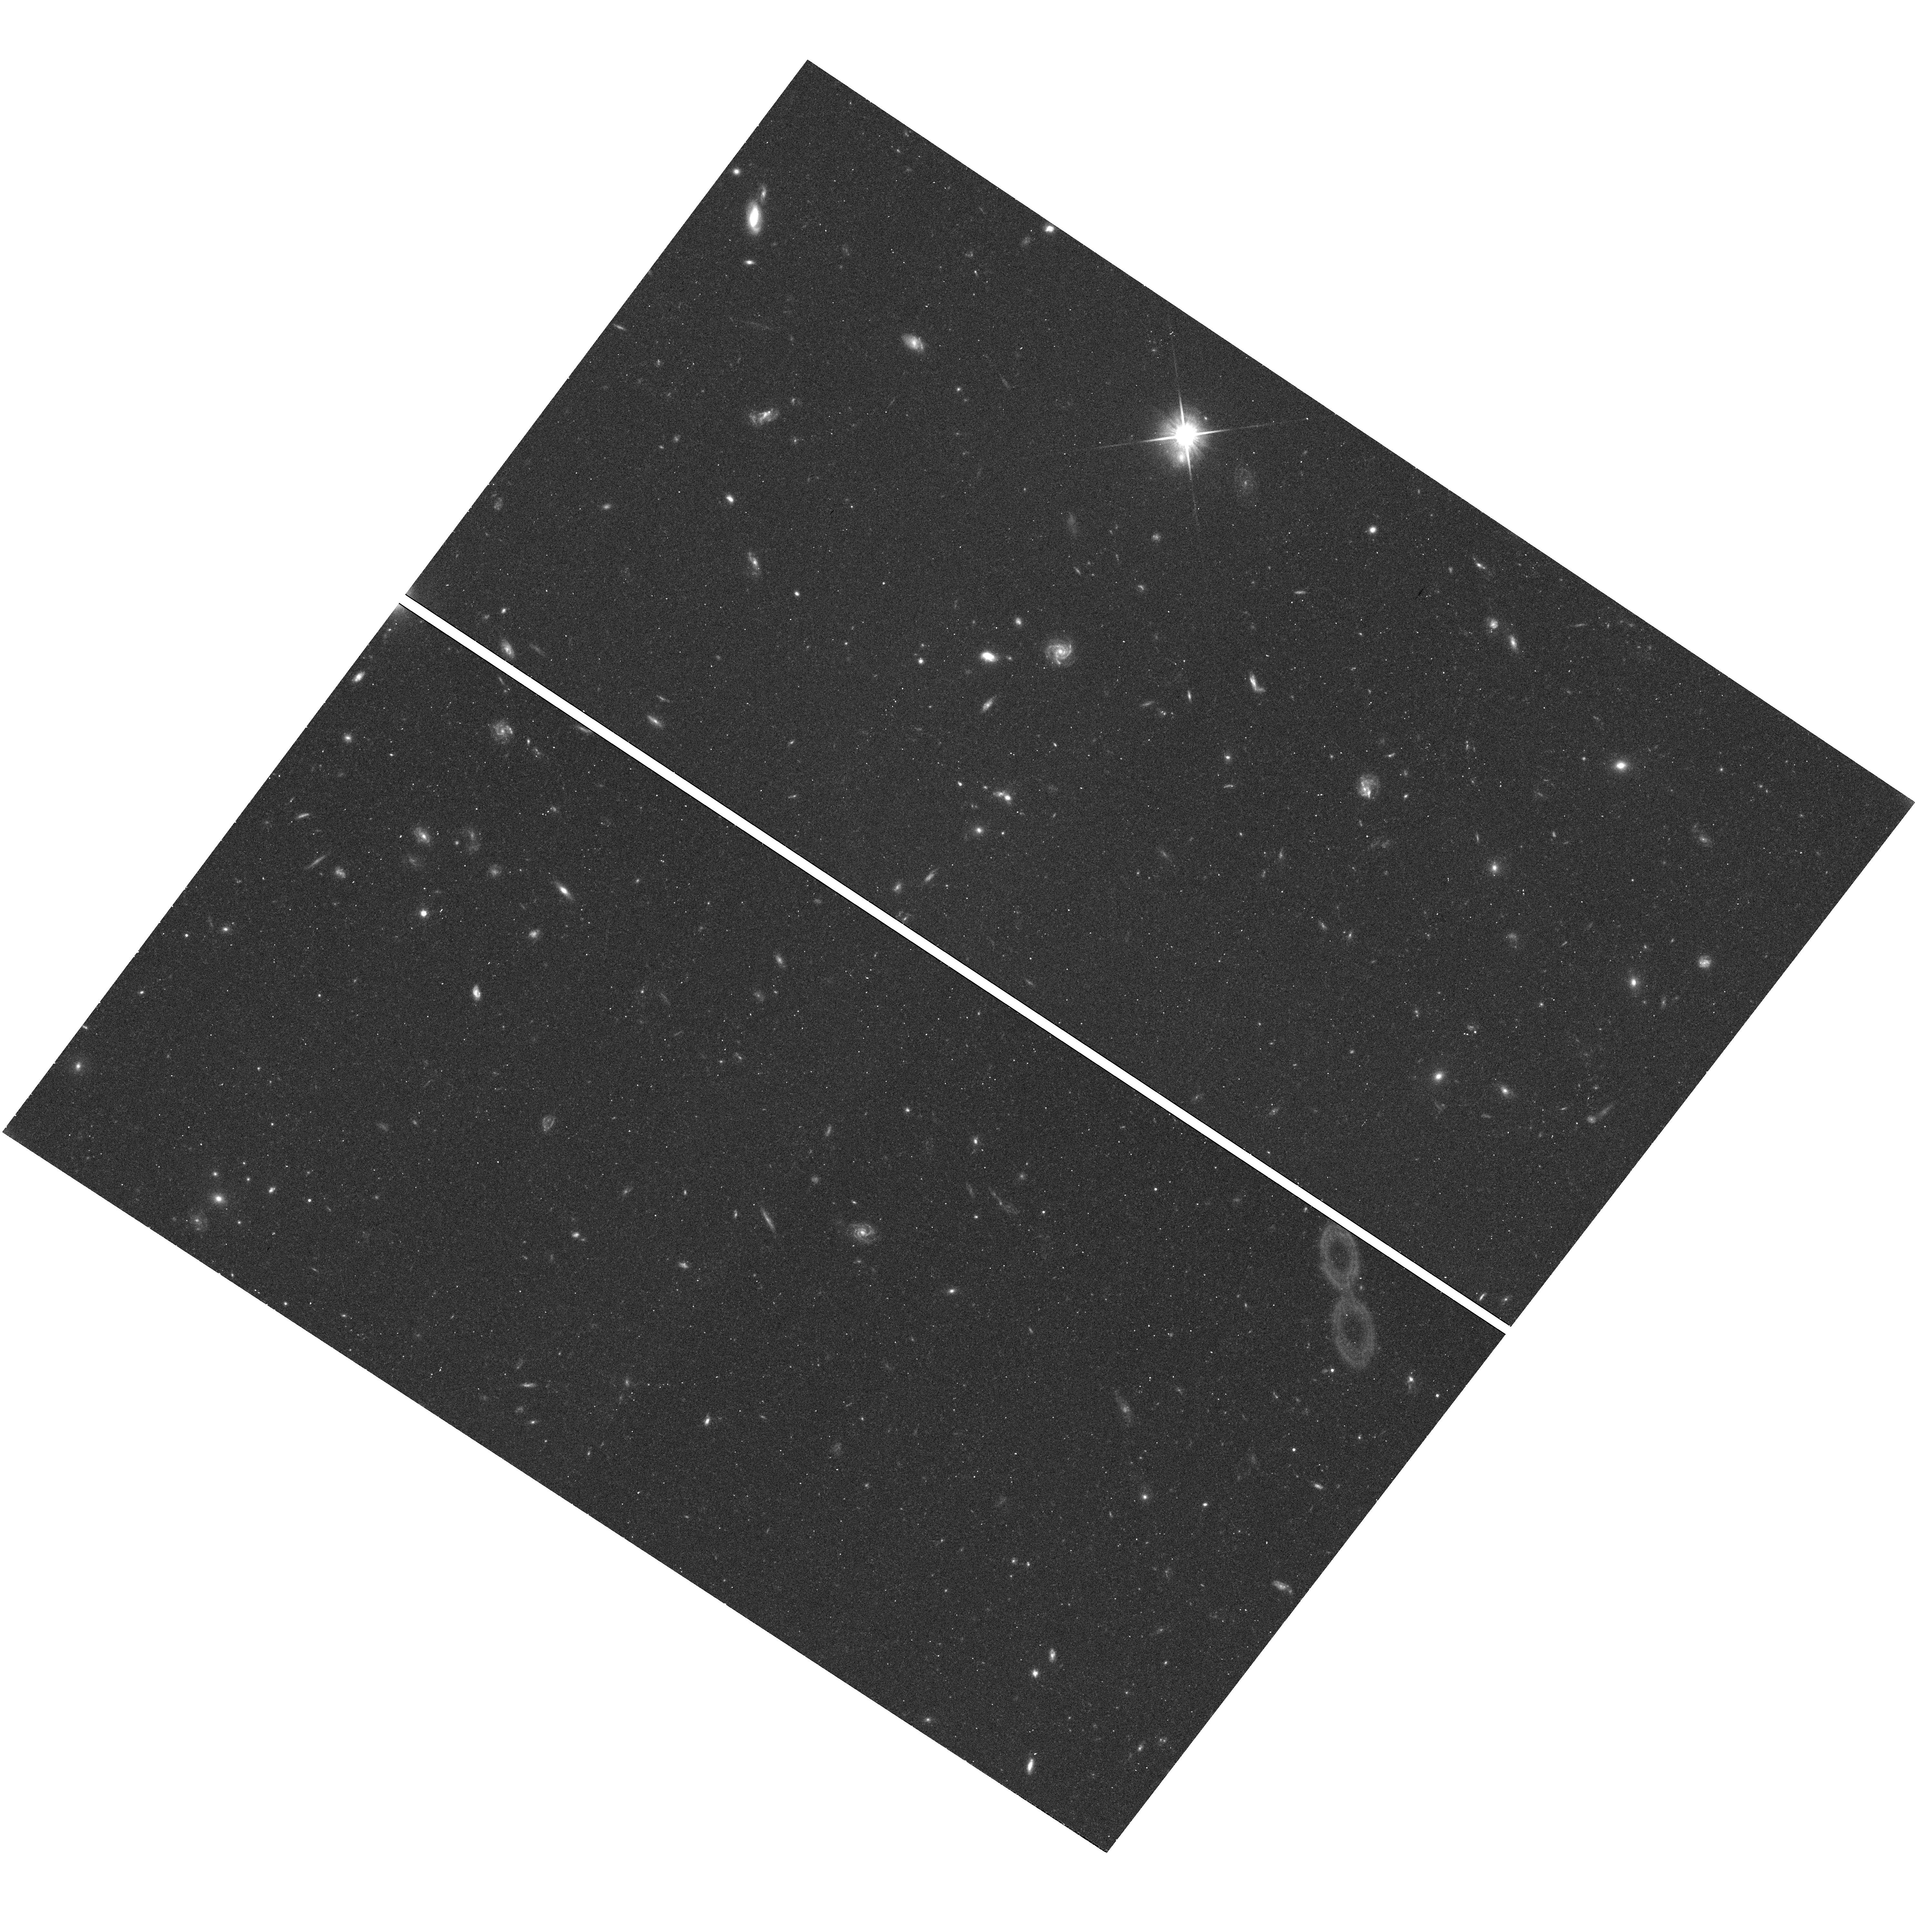
Target: TON580. Instrument: WFC3/UVIS. Filter: F600LP. Exposure: 22 min. Observation ID: hst_11519_01_wfc3_uvis_f600lp_ib4l01

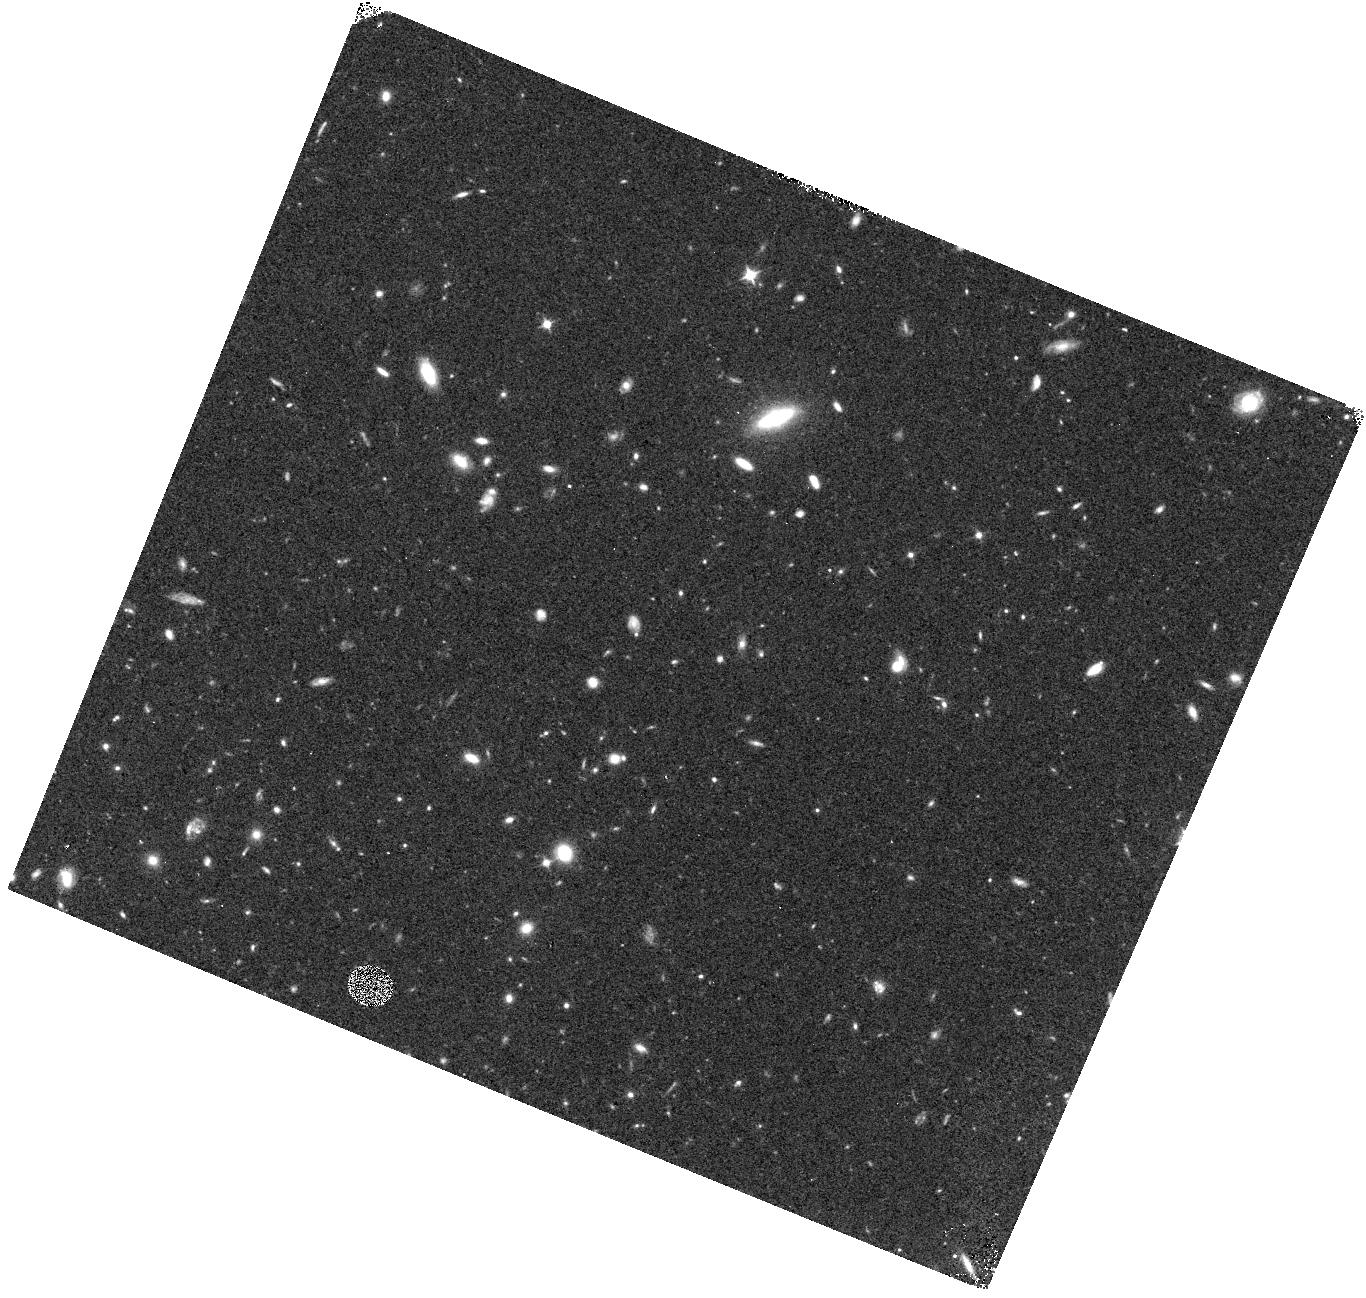
Target: PG1115+407. Instrument: WFC3/IR. Filter: F098M. Exposure: 37 min. Observation ID: hst_11519_02_wfc3_ir_f098m_ib4l02

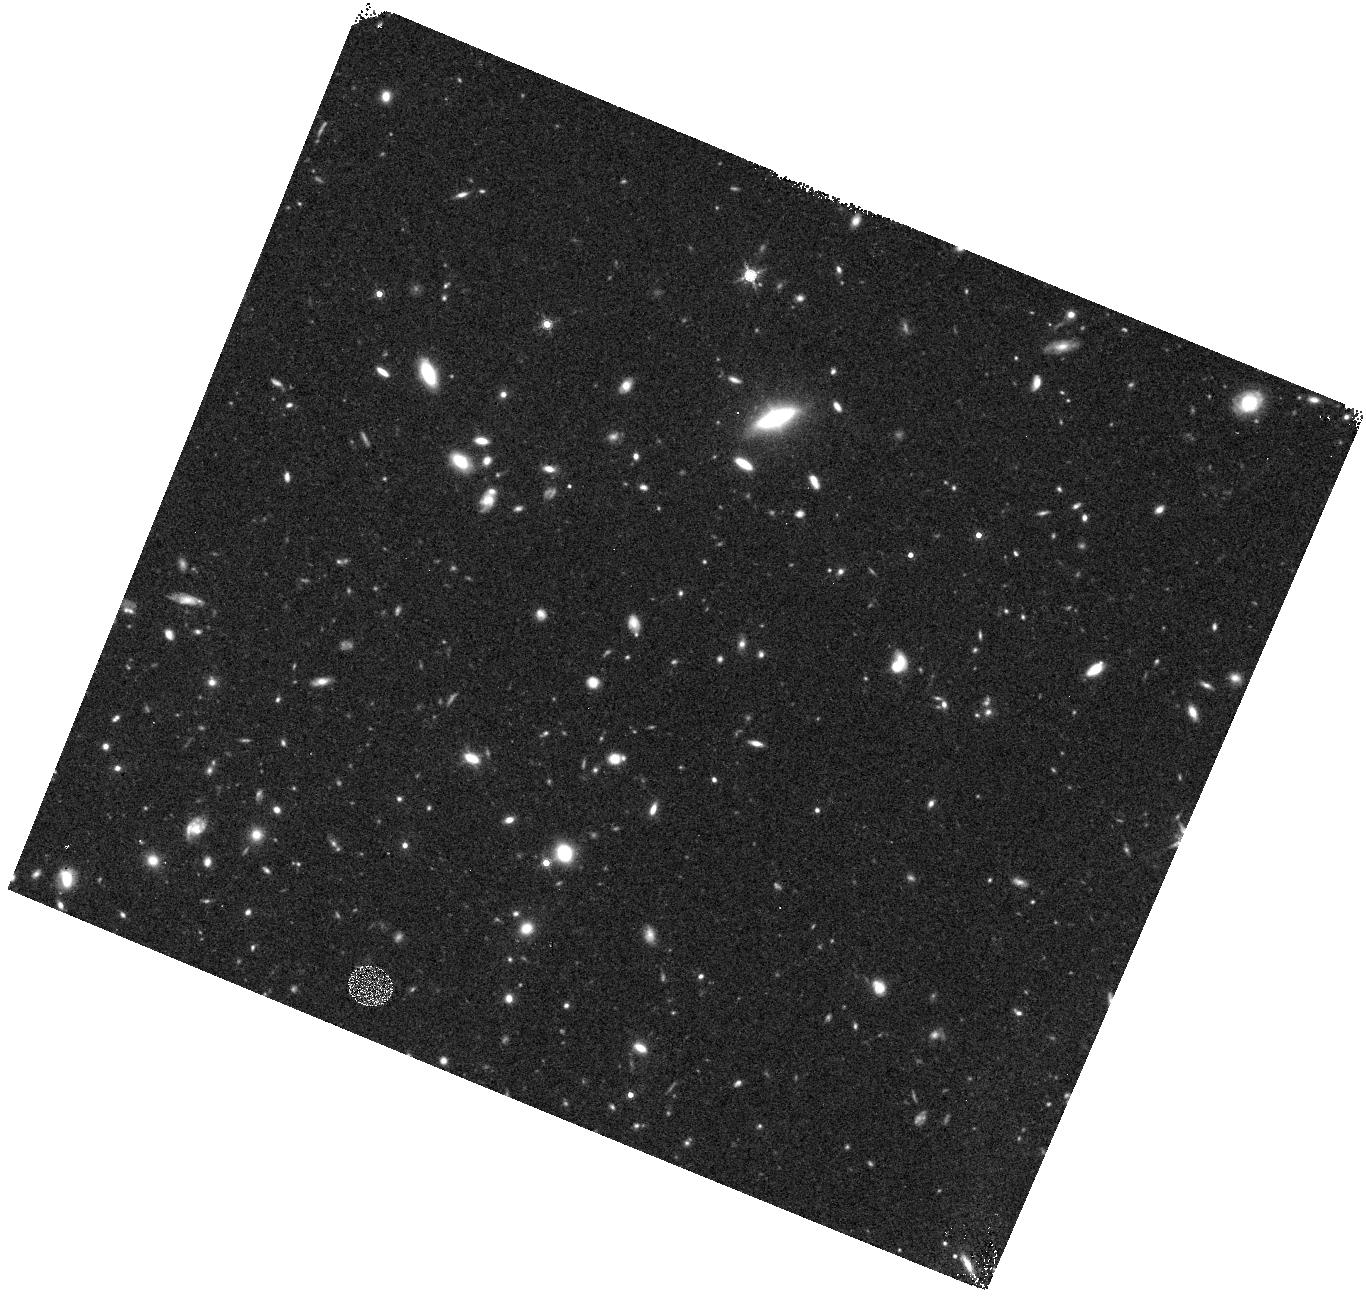
Target: PG1115+407. Instrument: WFC3/IR. Filter: F160W. Exposure: 23 min. Observation ID: hst_11519_02_wfc3_ir_f160w_ib4l02

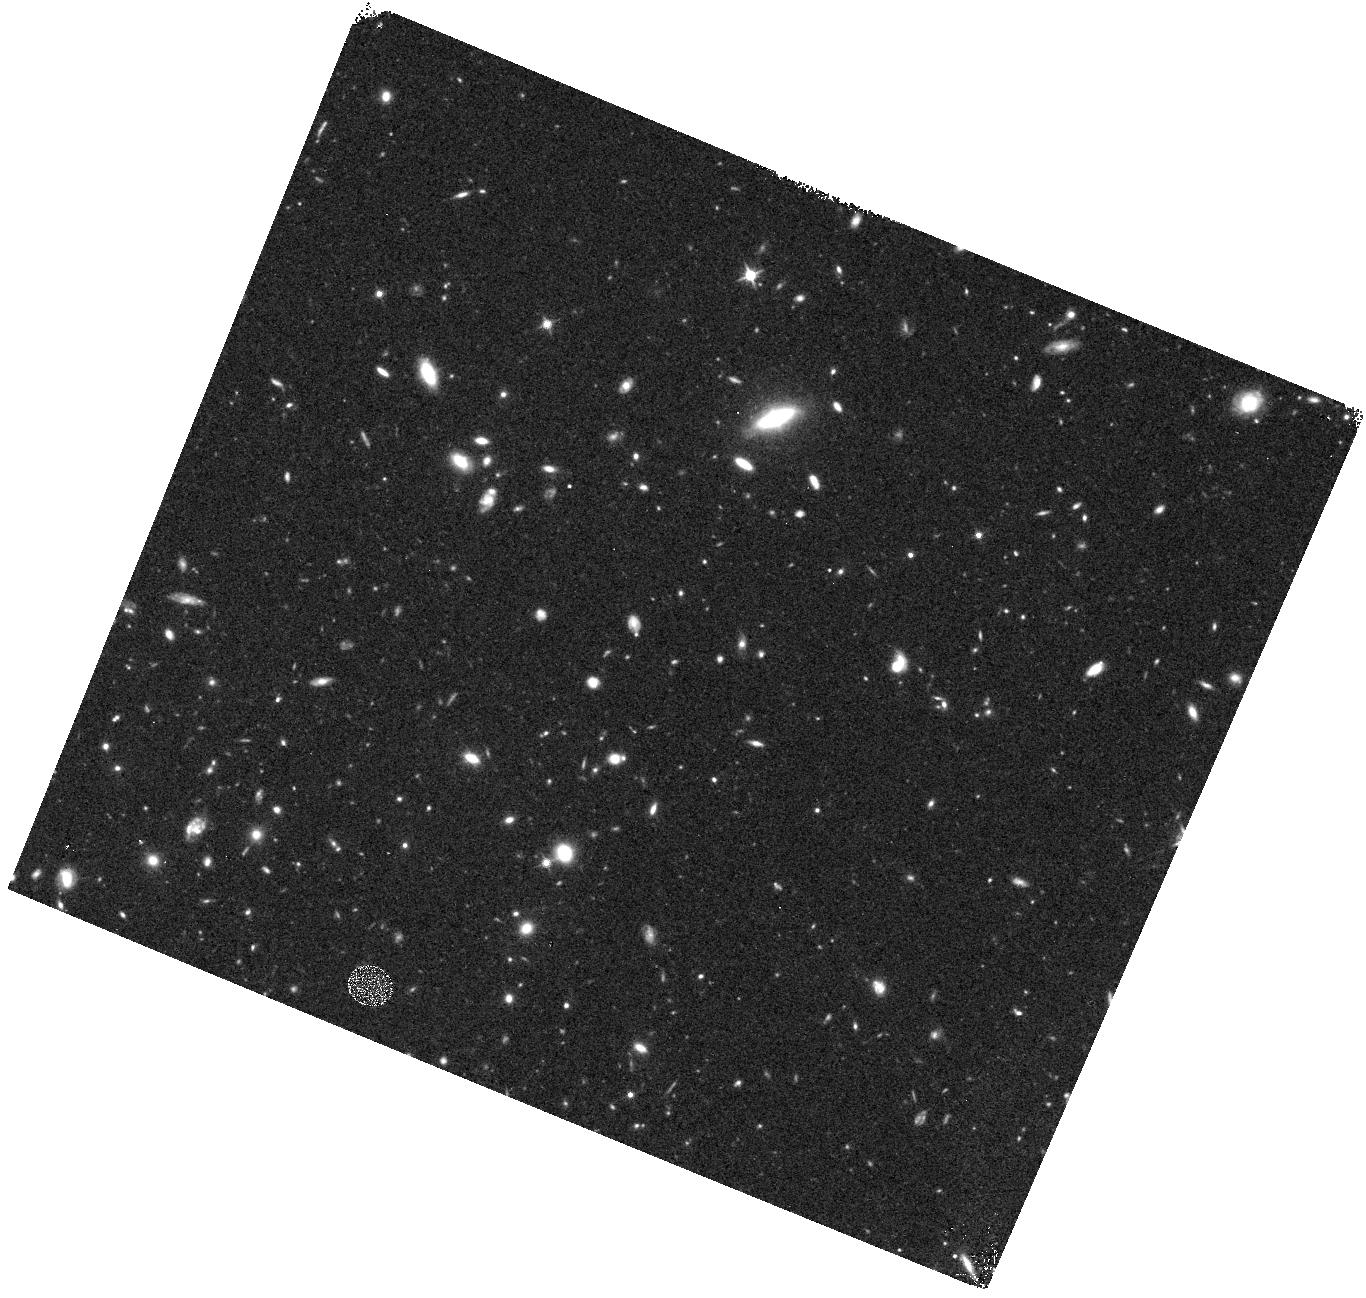
Target: PG1115+407. Instrument: WFC3/IR. Filter: F125W. Exposure: 23 min. Observation ID: hst_11519_02_wfc3_ir_f125w_ib4l02

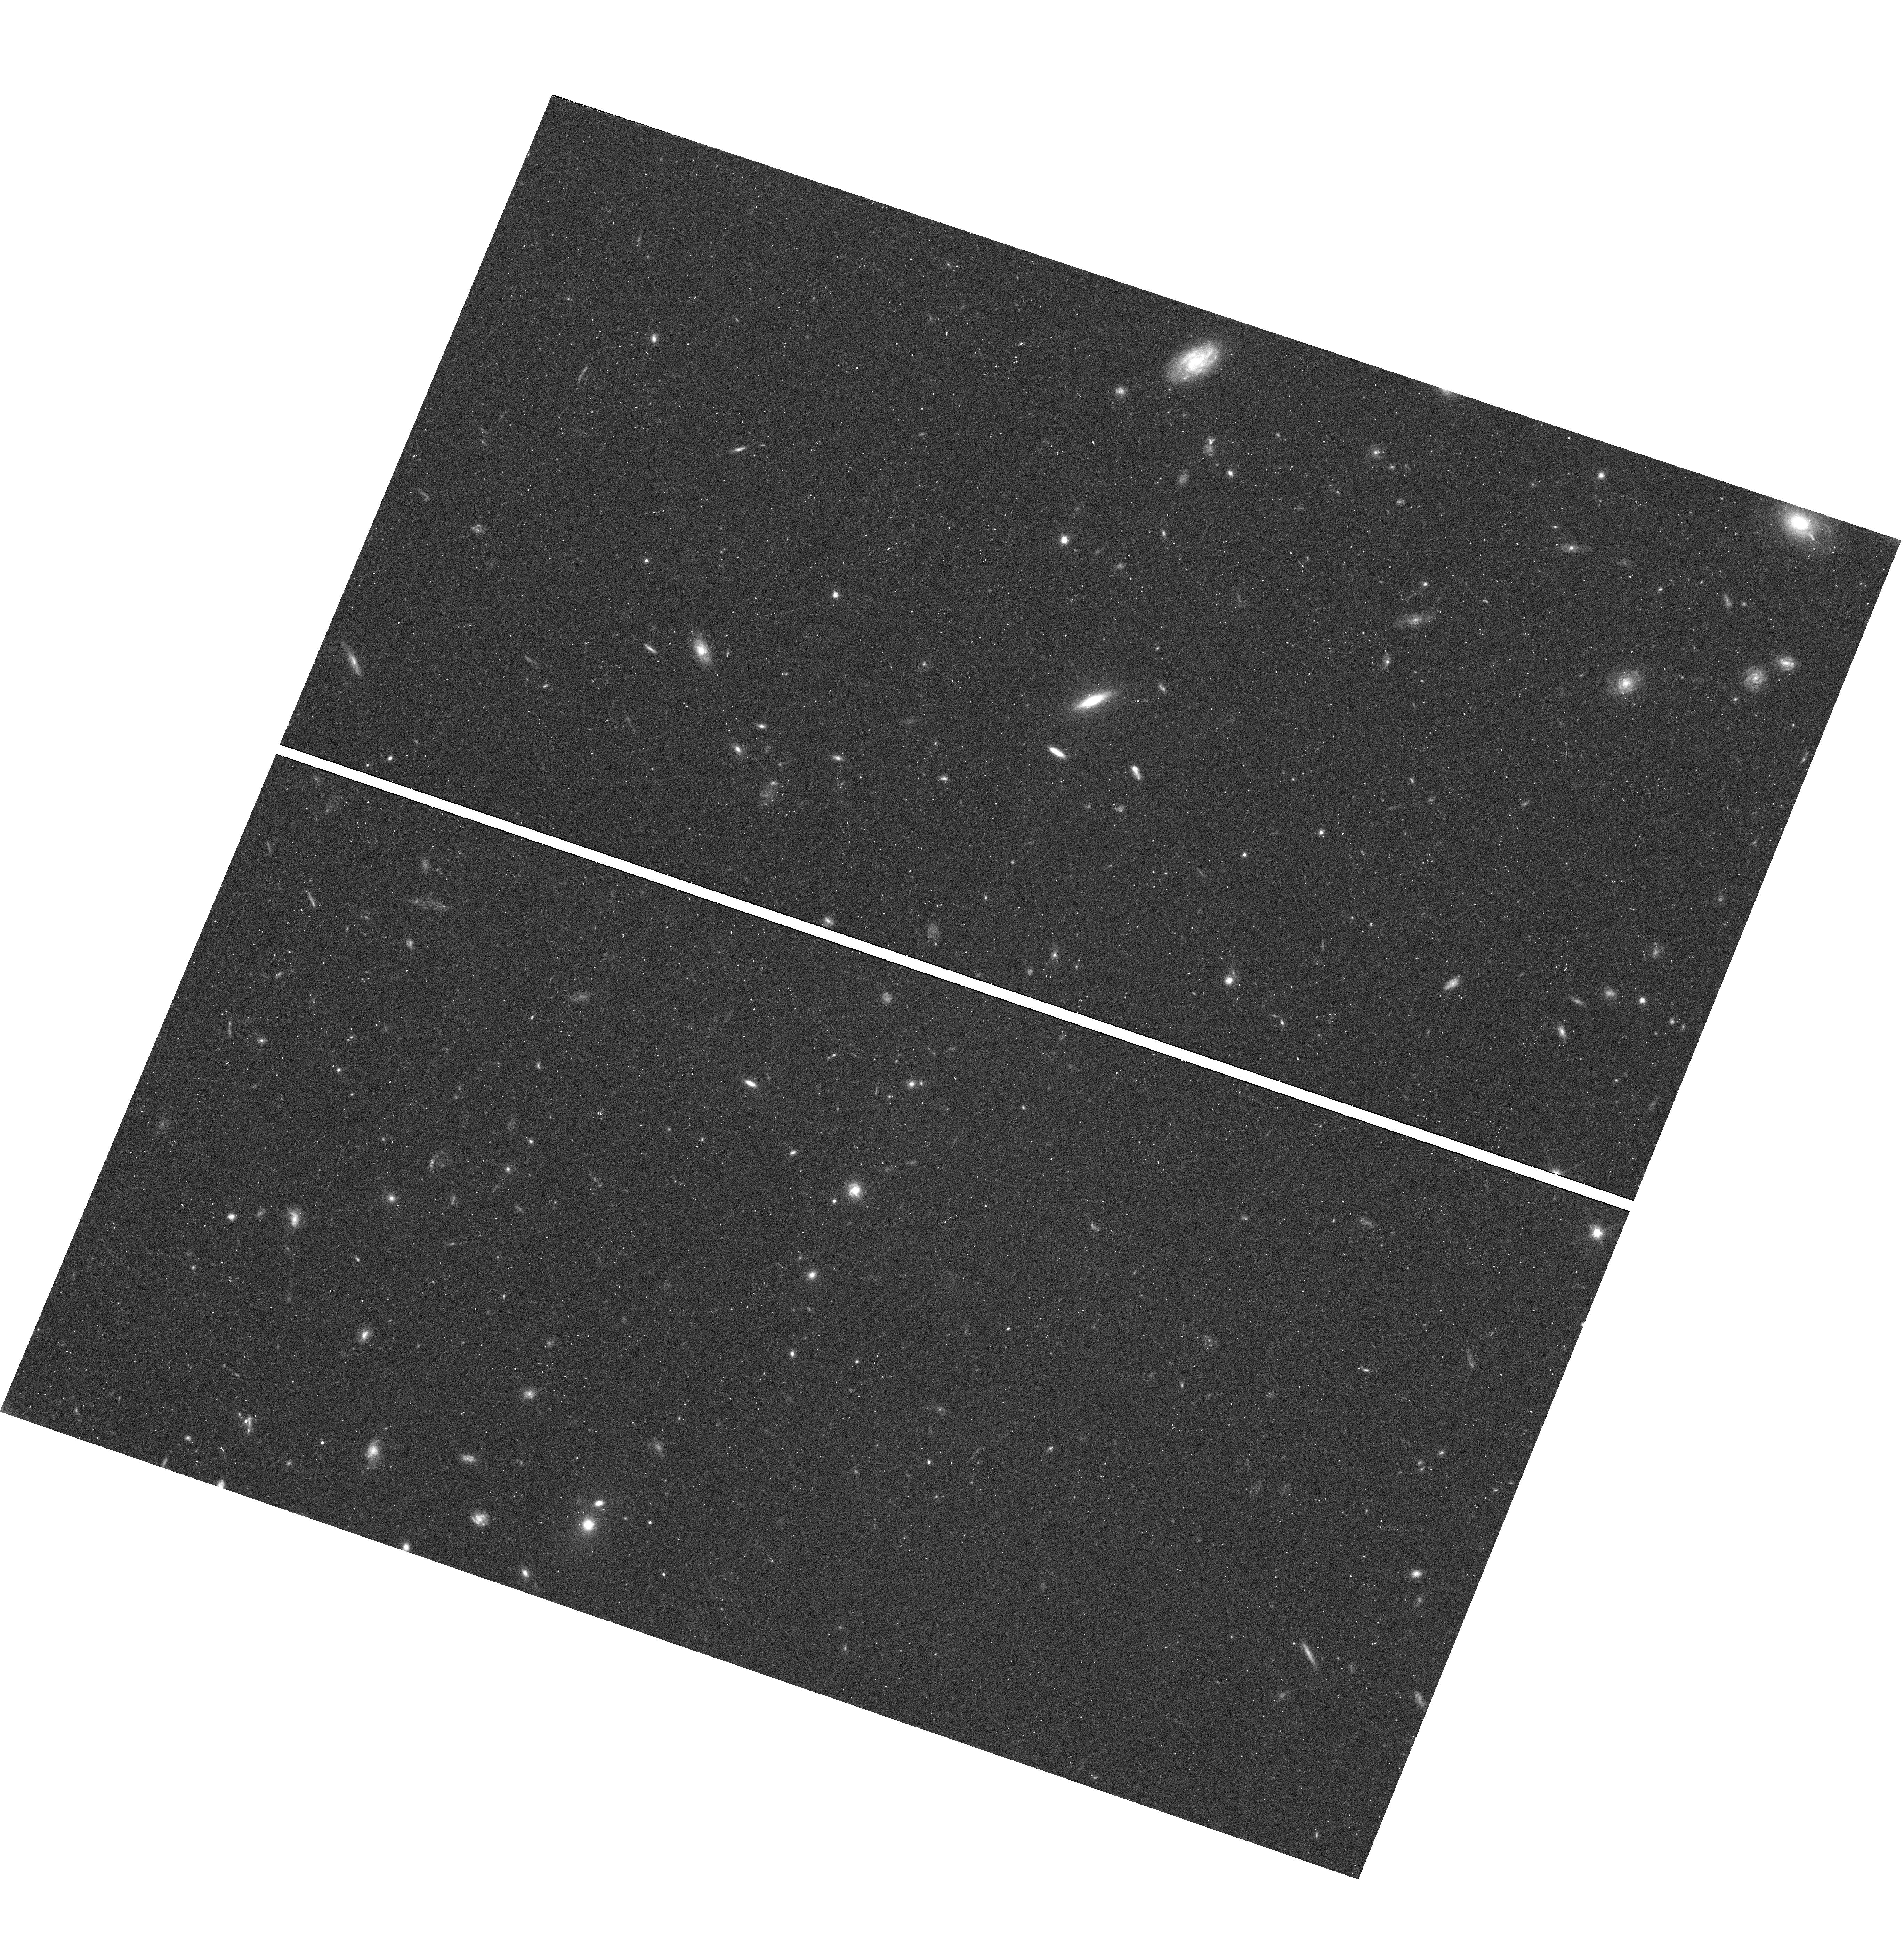
Target: PG1115+407. Instrument: WFC3/UVIS. Filter: F600LP. Exposure: 22 min. Observation ID: hst_11519_02_wfc3_uvis_f600lp_ib4l02

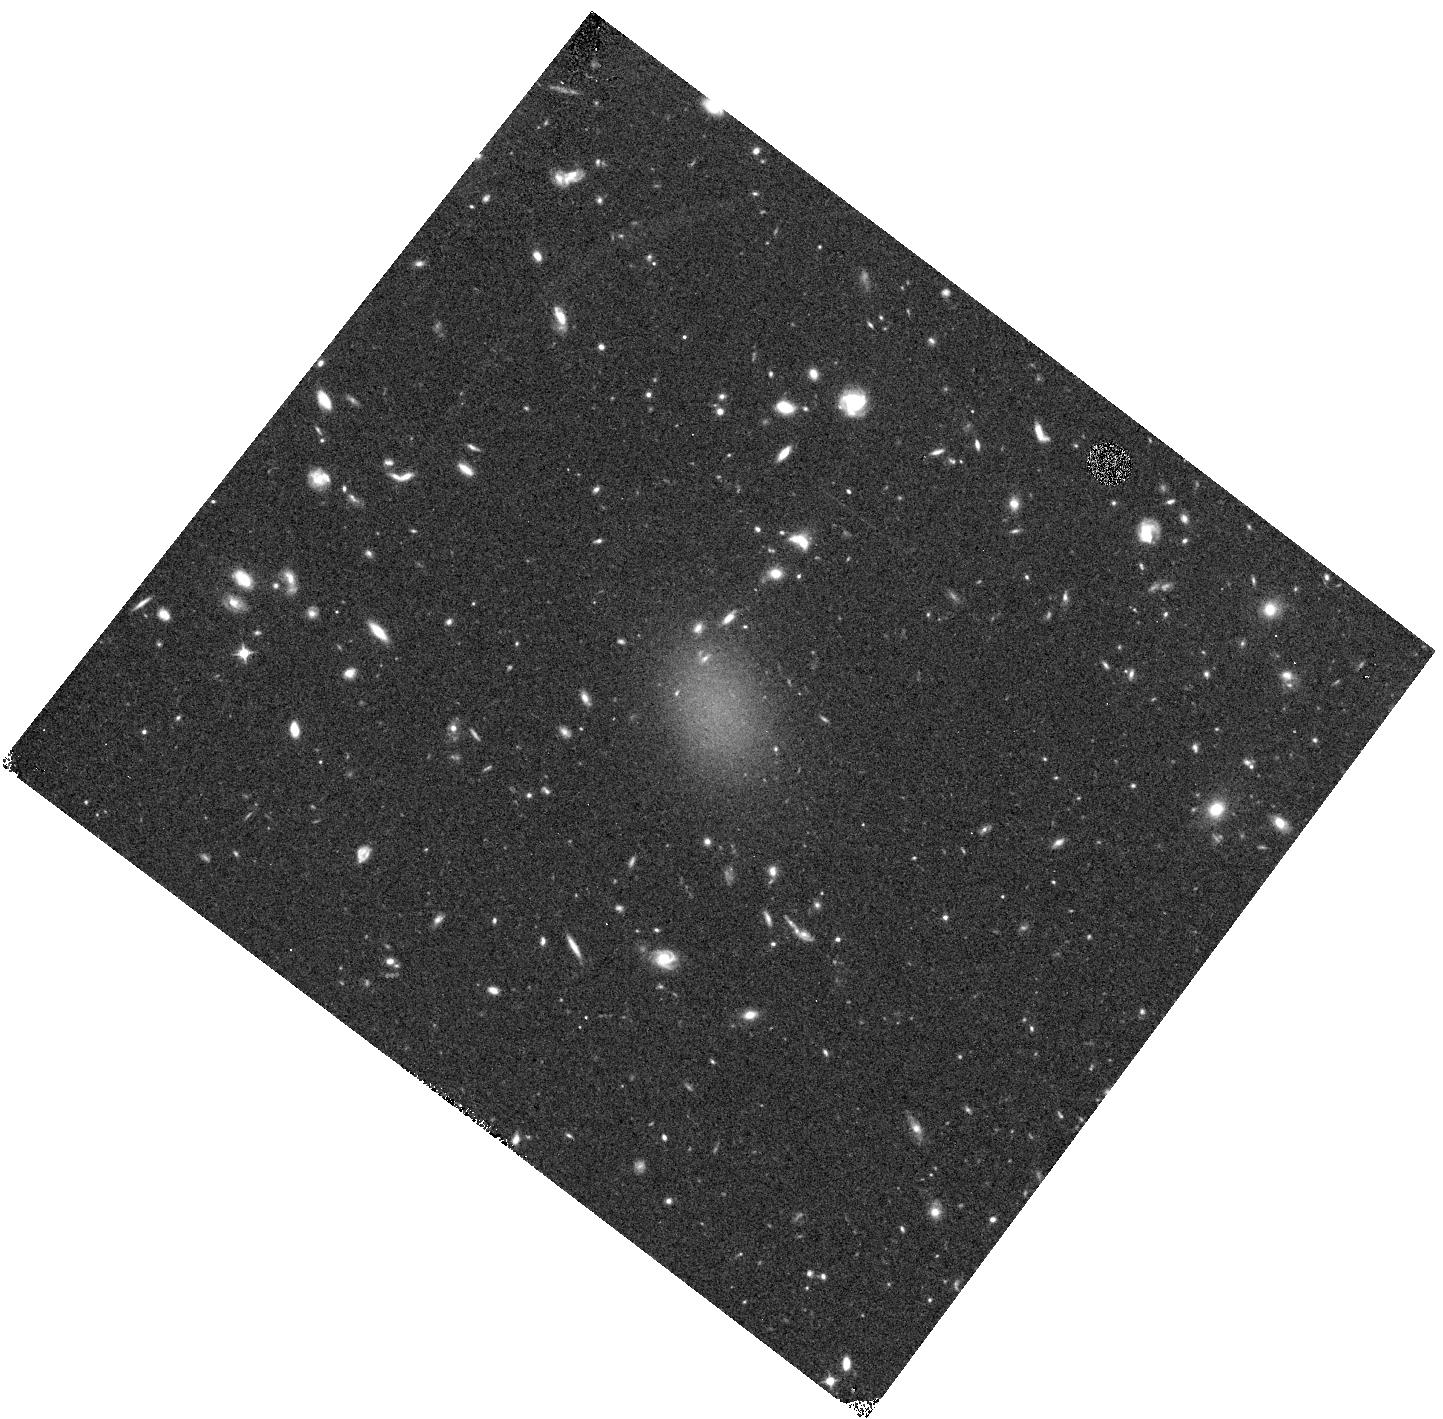
Target: TON580. Instrument: WFC3/IR. Filter: F098M. Exposure: 35 min. Observation ID: hst_11519_01_wfc3_ir_f098m_ib4l01

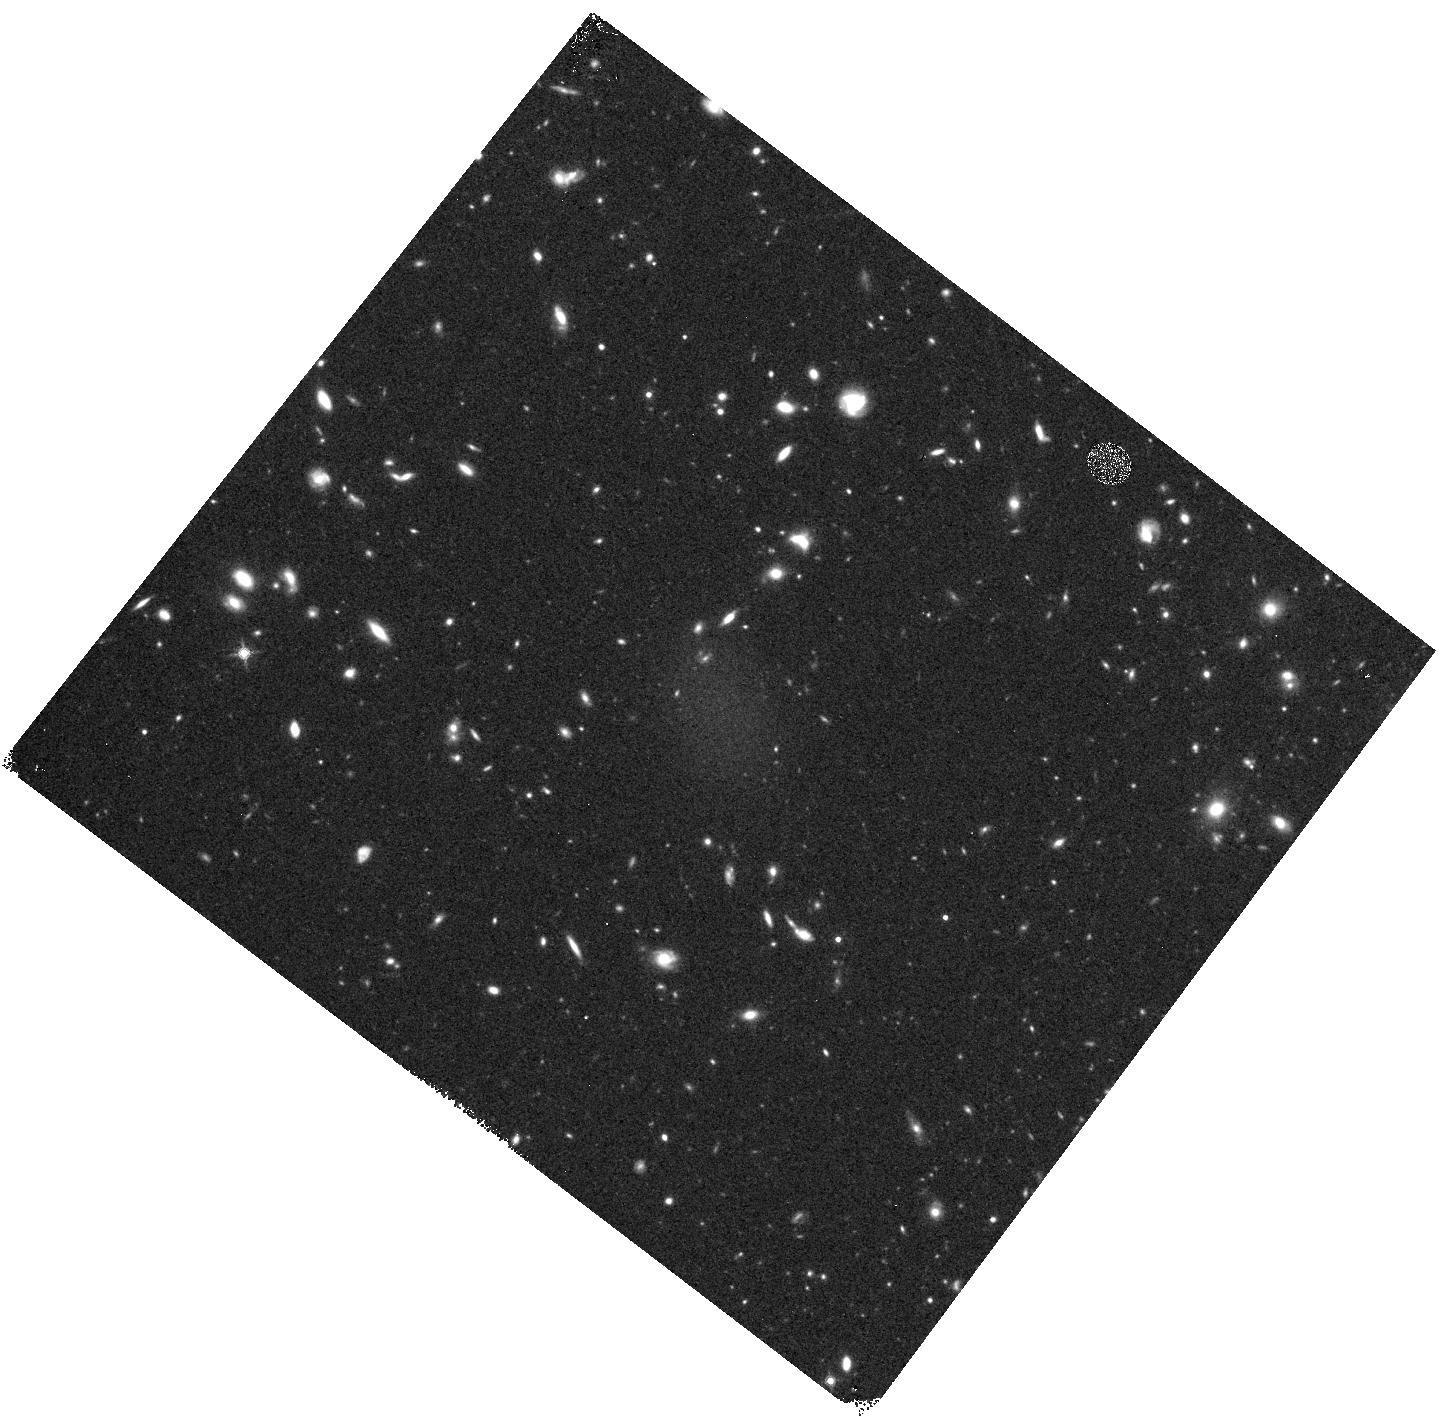
Target: TON580. Instrument: WFC3/IR. Filter: F160W. Exposure: 23 min. Observation ID: hst_11519_01_wfc3_ir_f160w_ib4l01

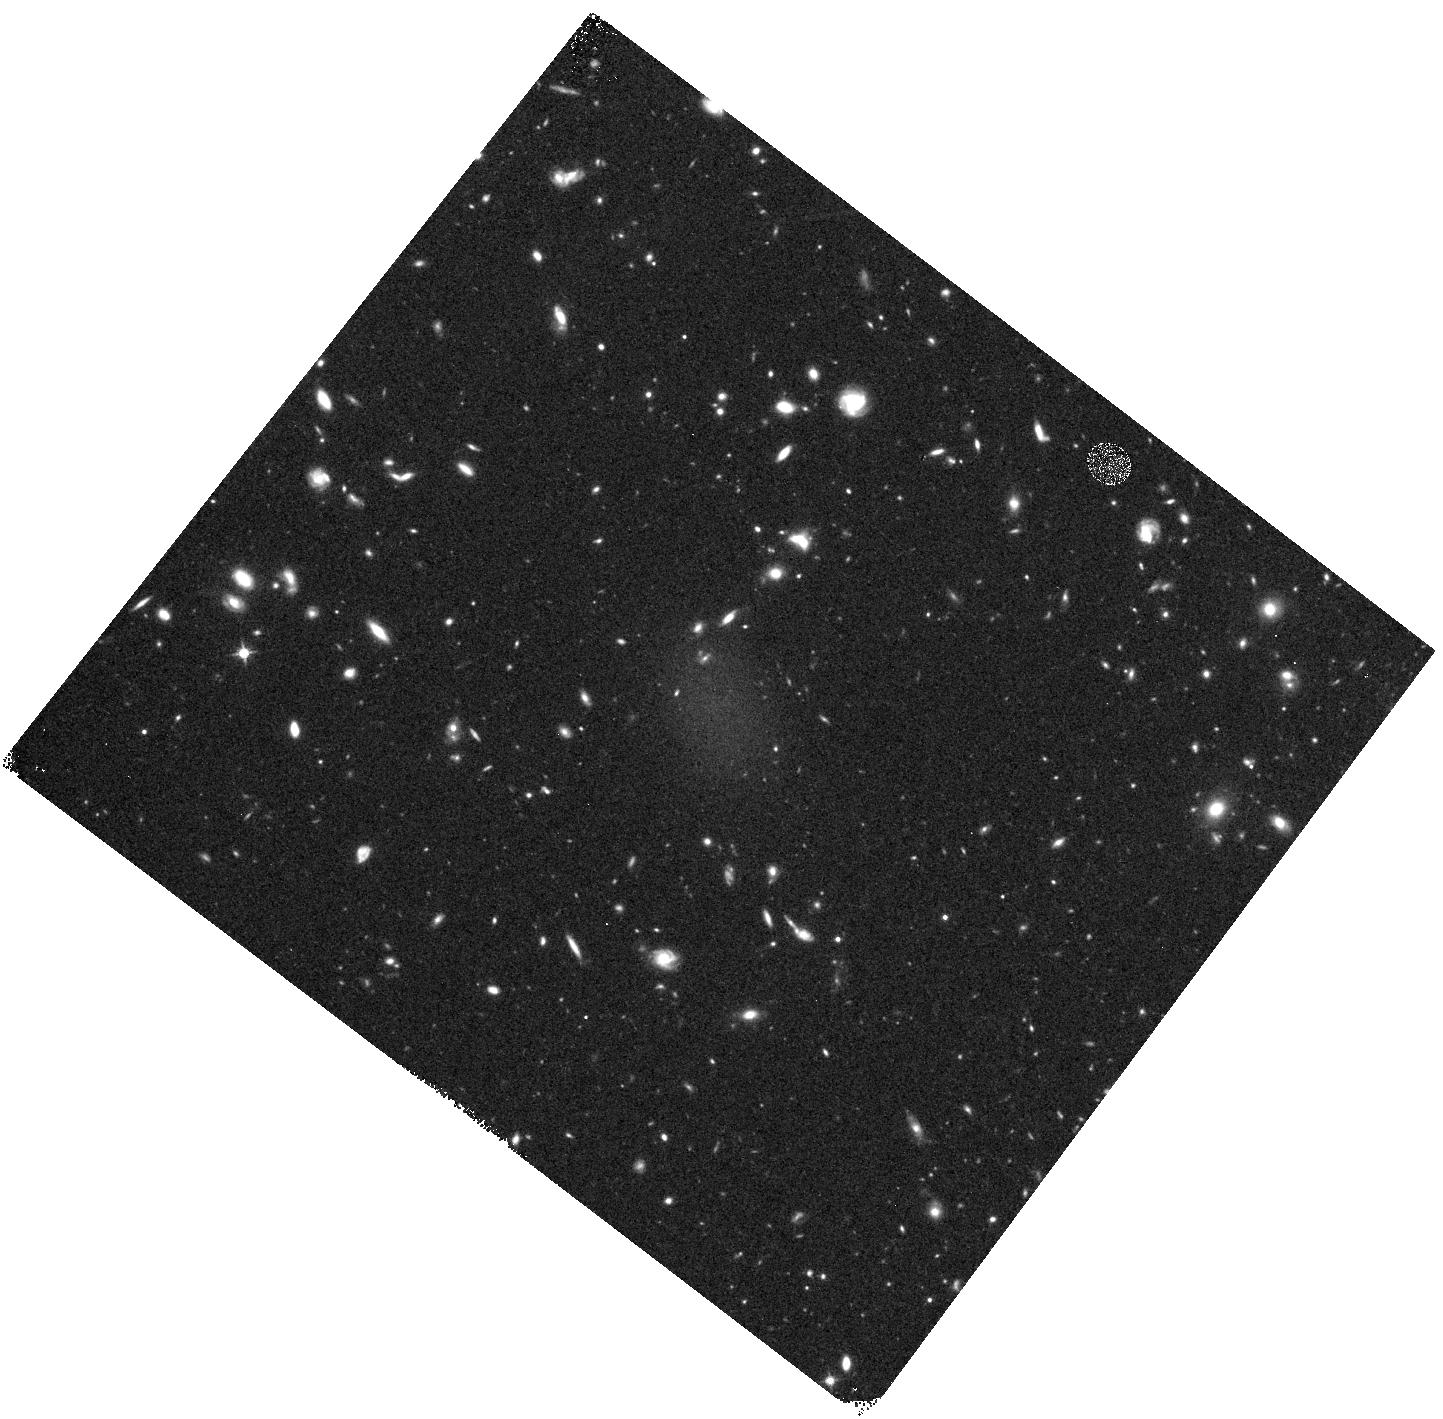
Target: TON580. Instrument: WFC3/IR. Filter: F125W. Exposure: 23 min. Observation ID: hst_11519_01_wfc3_ir_f125w_ib4l01

COS-GTO: Great Wall Tomography (PI: Green, James Carswell)

This is a program to observe several targets behind the Great Wall (GW), a typical galaxy filament in the Universe. The approach is to observe a series of targets in one area of sky to perform a ``cosmic tomography'' in a 10 Mpc^2 region which includes sightlines through regions of varying galaxy density from no galaxies within 3 Mpc of the sight line to a dozen or more galaxies within 3 Mpc of the sight line. The Sloan Digital Sky Survey (SDSS) plus various CfA redshift surveys are nearly complete at Great Wall distances to 0.1-0.25L*, making the available galaxy survey material sufficient for this study. This program will address several science drivers, including probing the typical covering factor of warm, photoionized gas in galaxy filaments and the metallicity of such gas and how far it is spread from large and small galaxies. Preliminary studies suggest such material extends ~800 kpc from the nearest L* galaxy (even if that galaxy is not the source of the gas) and ~250 kpc from the nearest 0.1L* galaxy. (H0 assumed to be 70 km/s/Mpc)